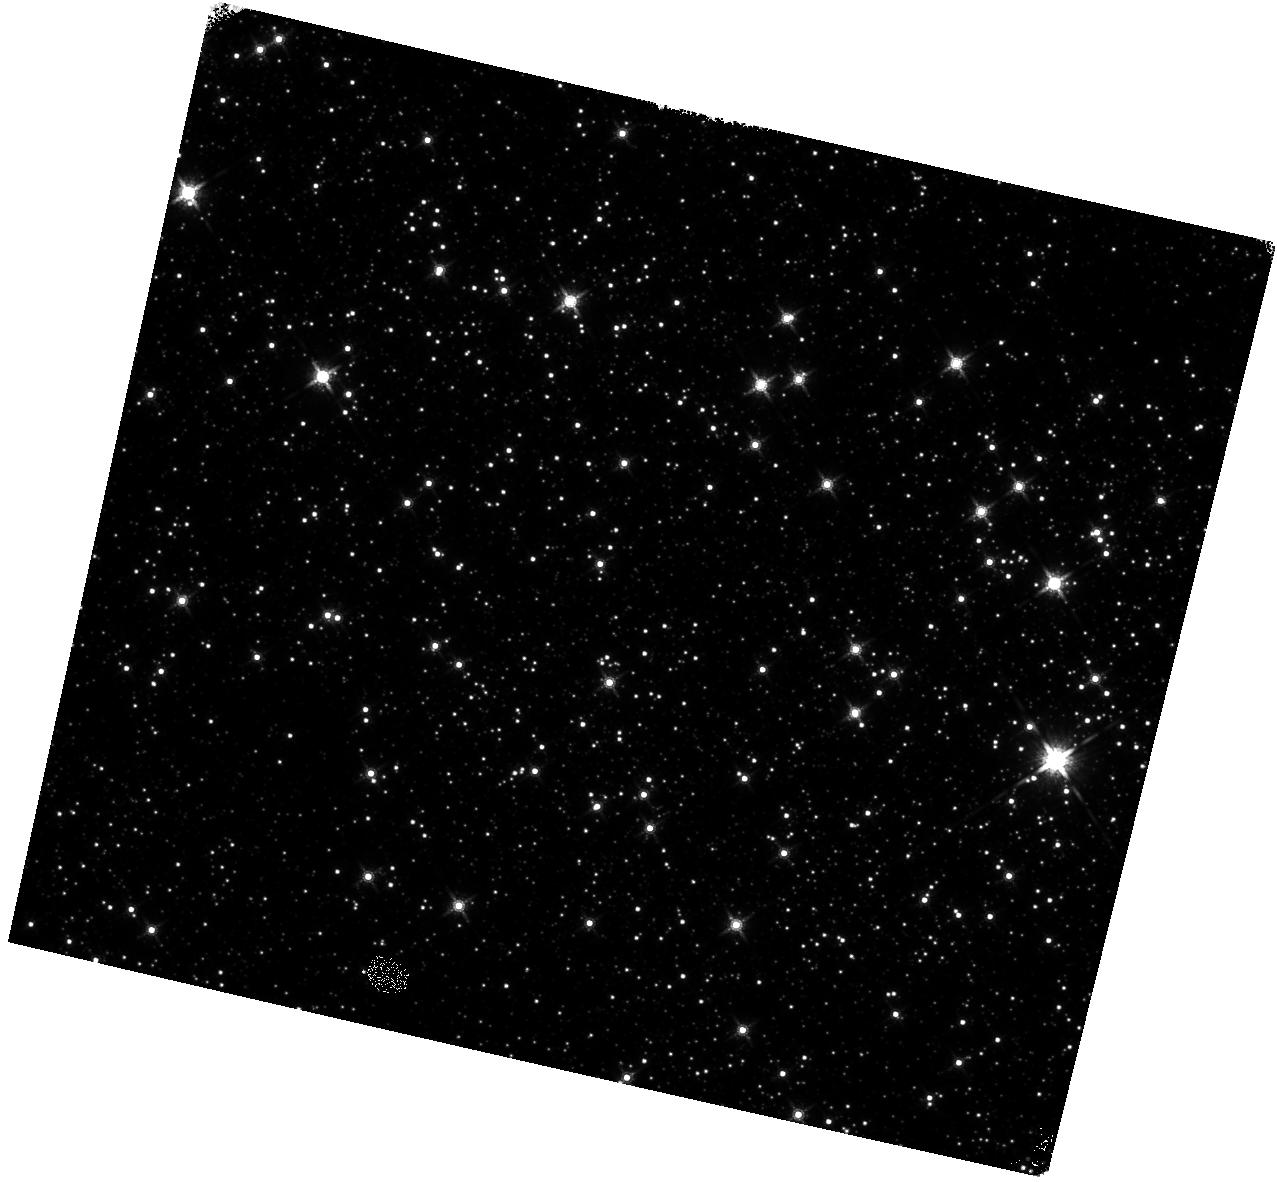
Target: SGR-1833-0832. Instrument: WFC3/IR. Filter: F160W. Exposure: 15 min. Observation ID: hst_15348_17_wfc3_ir_f160w_idma17

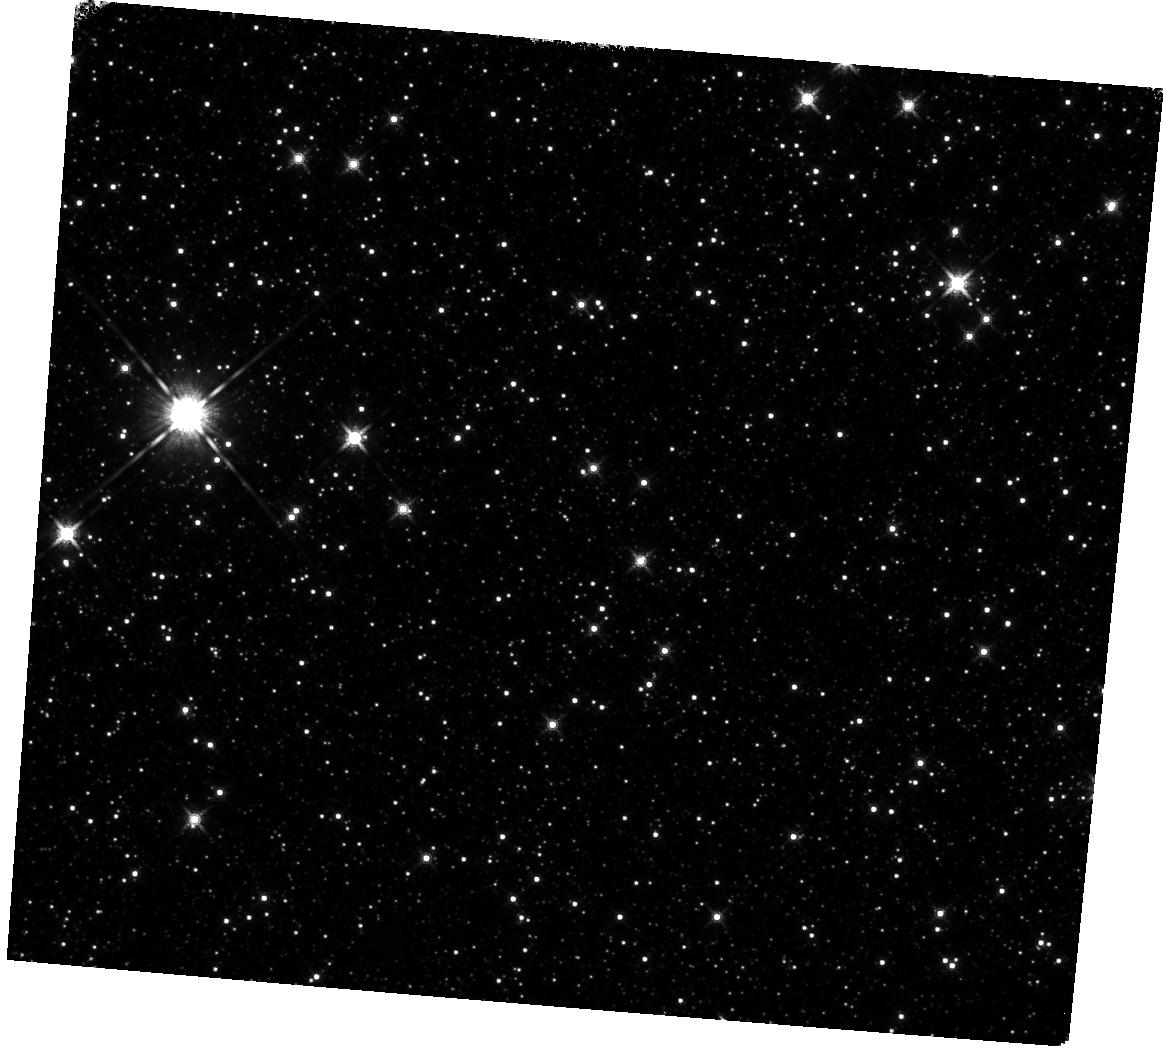
Target: SWIFT-J1822.3-1606. Instrument: WFC3/IR. Filter: F160W. Exposure: 10 min. Observation ID: hst_15348_16_wfc3_ir_f160w_idma16

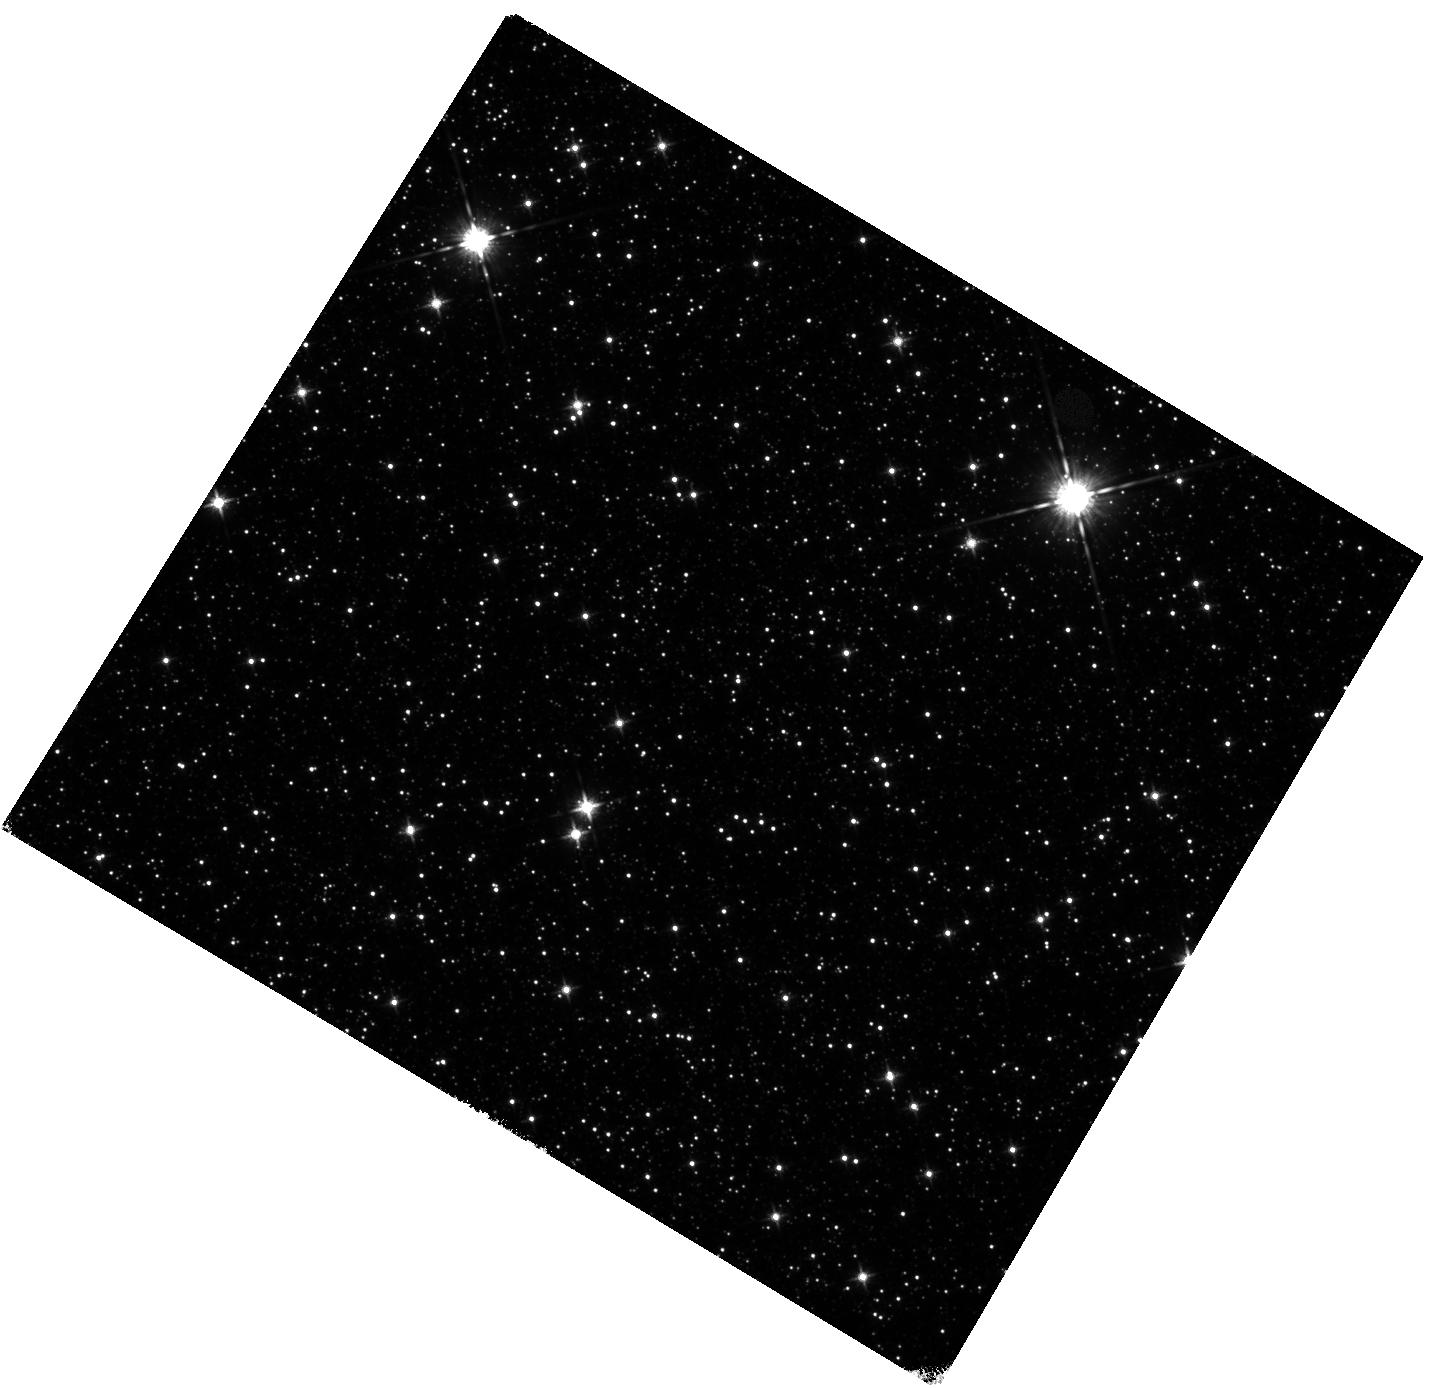
Target: CXOIJ171405.7-381031. Instrument: WFC3/IR. Filter: F125W. Exposure: 15 min. Observation ID: hst_15348_12_wfc3_ir_f125w_idma12

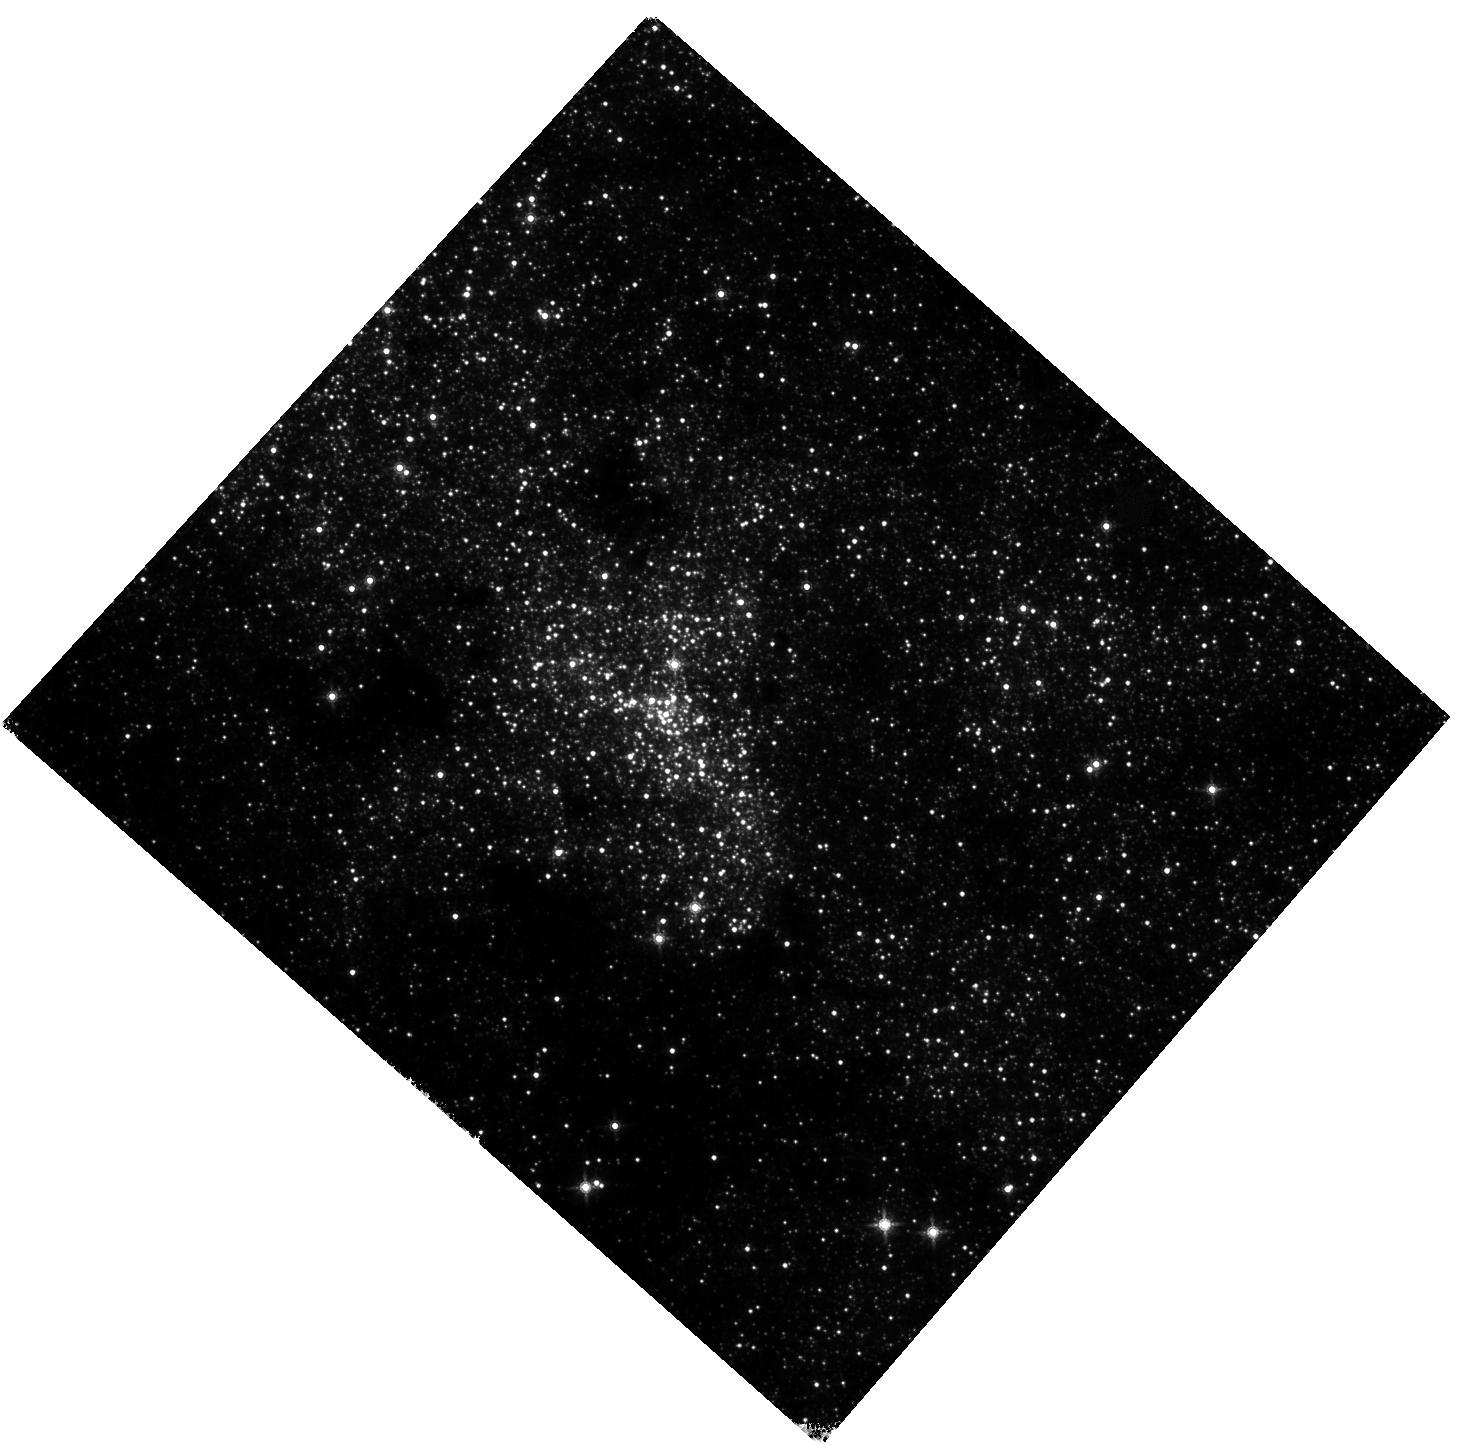
Target: SGR-1745-29. Instrument: WFC3/IR. Filter: F160W. Exposure: 15 min. Observation ID: hst_15348_13_wfc3_ir_f160w_idma13

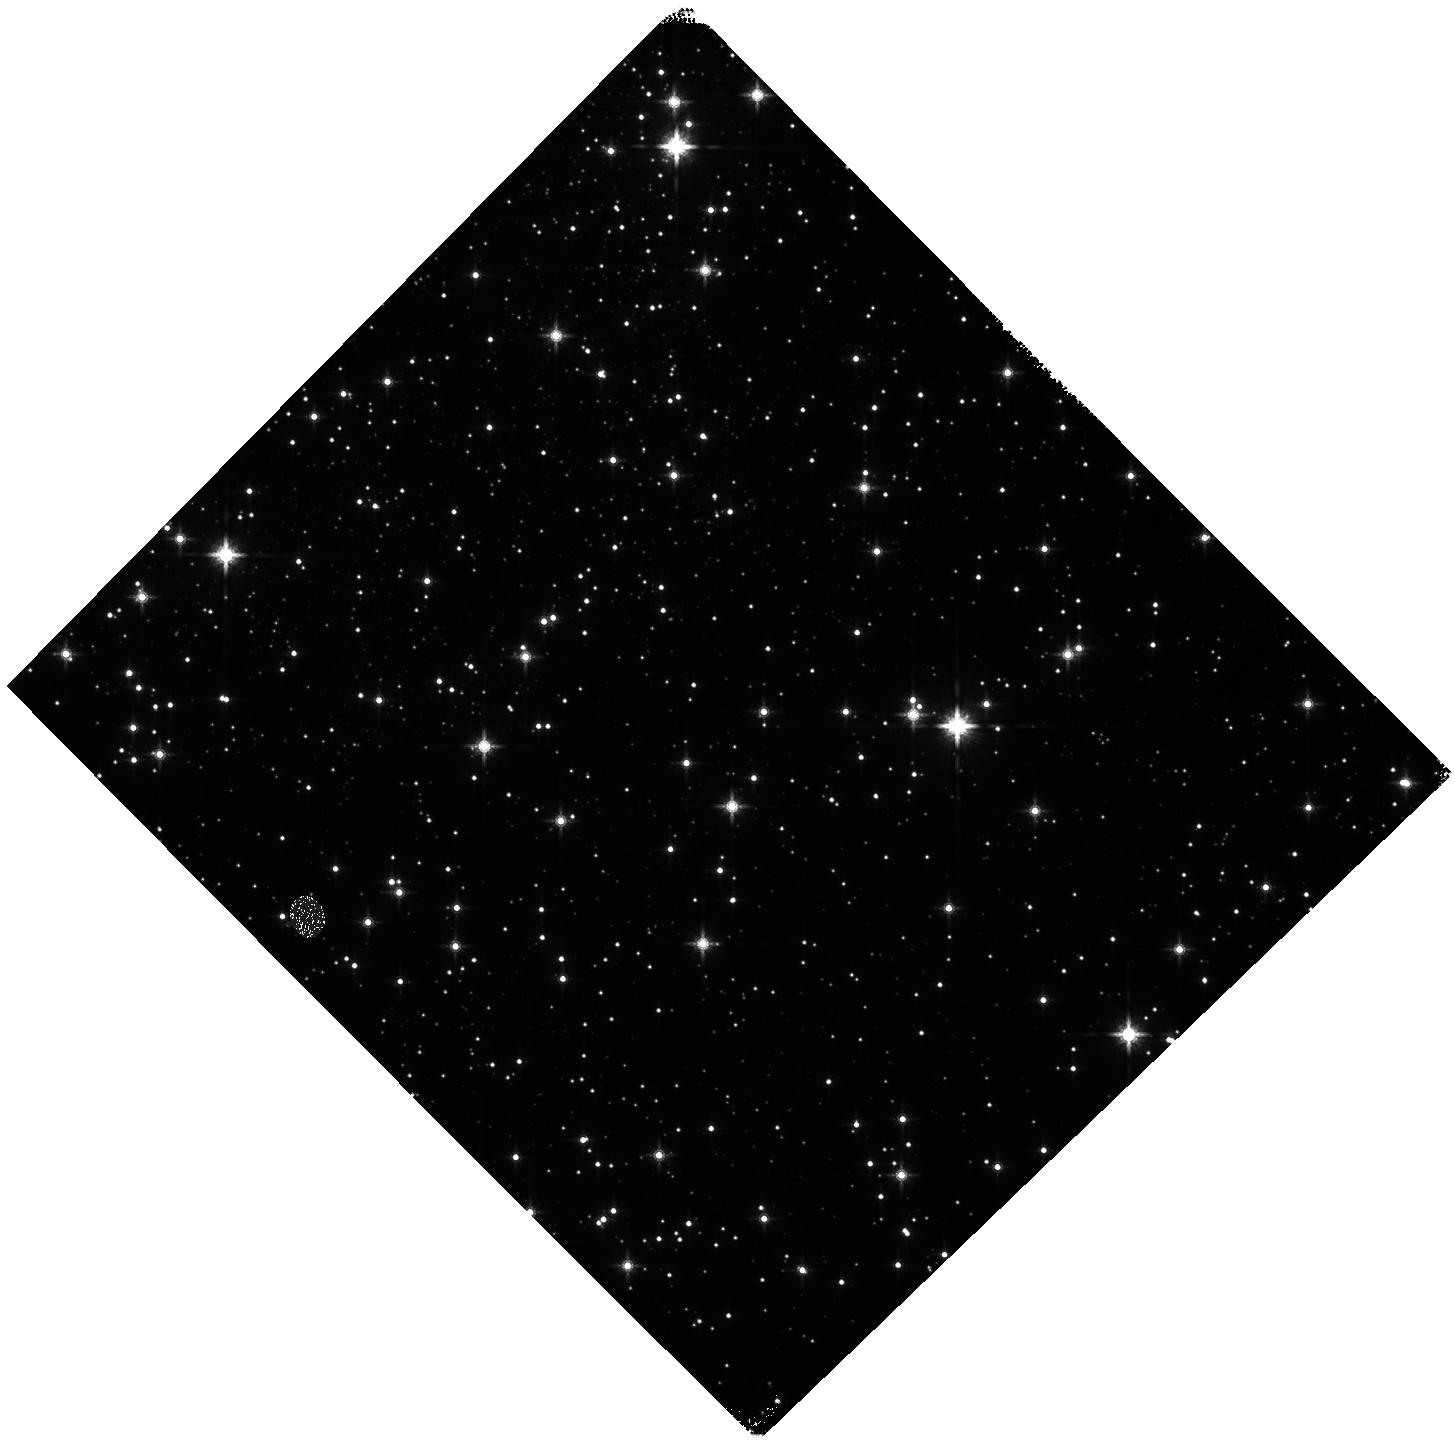
Target: XTE-J1810-197. Instrument: WFC3/IR. Filter: F160W. Exposure: 15 min. Observation ID: hst_15348_15_wfc3_ir_f160w_idma15

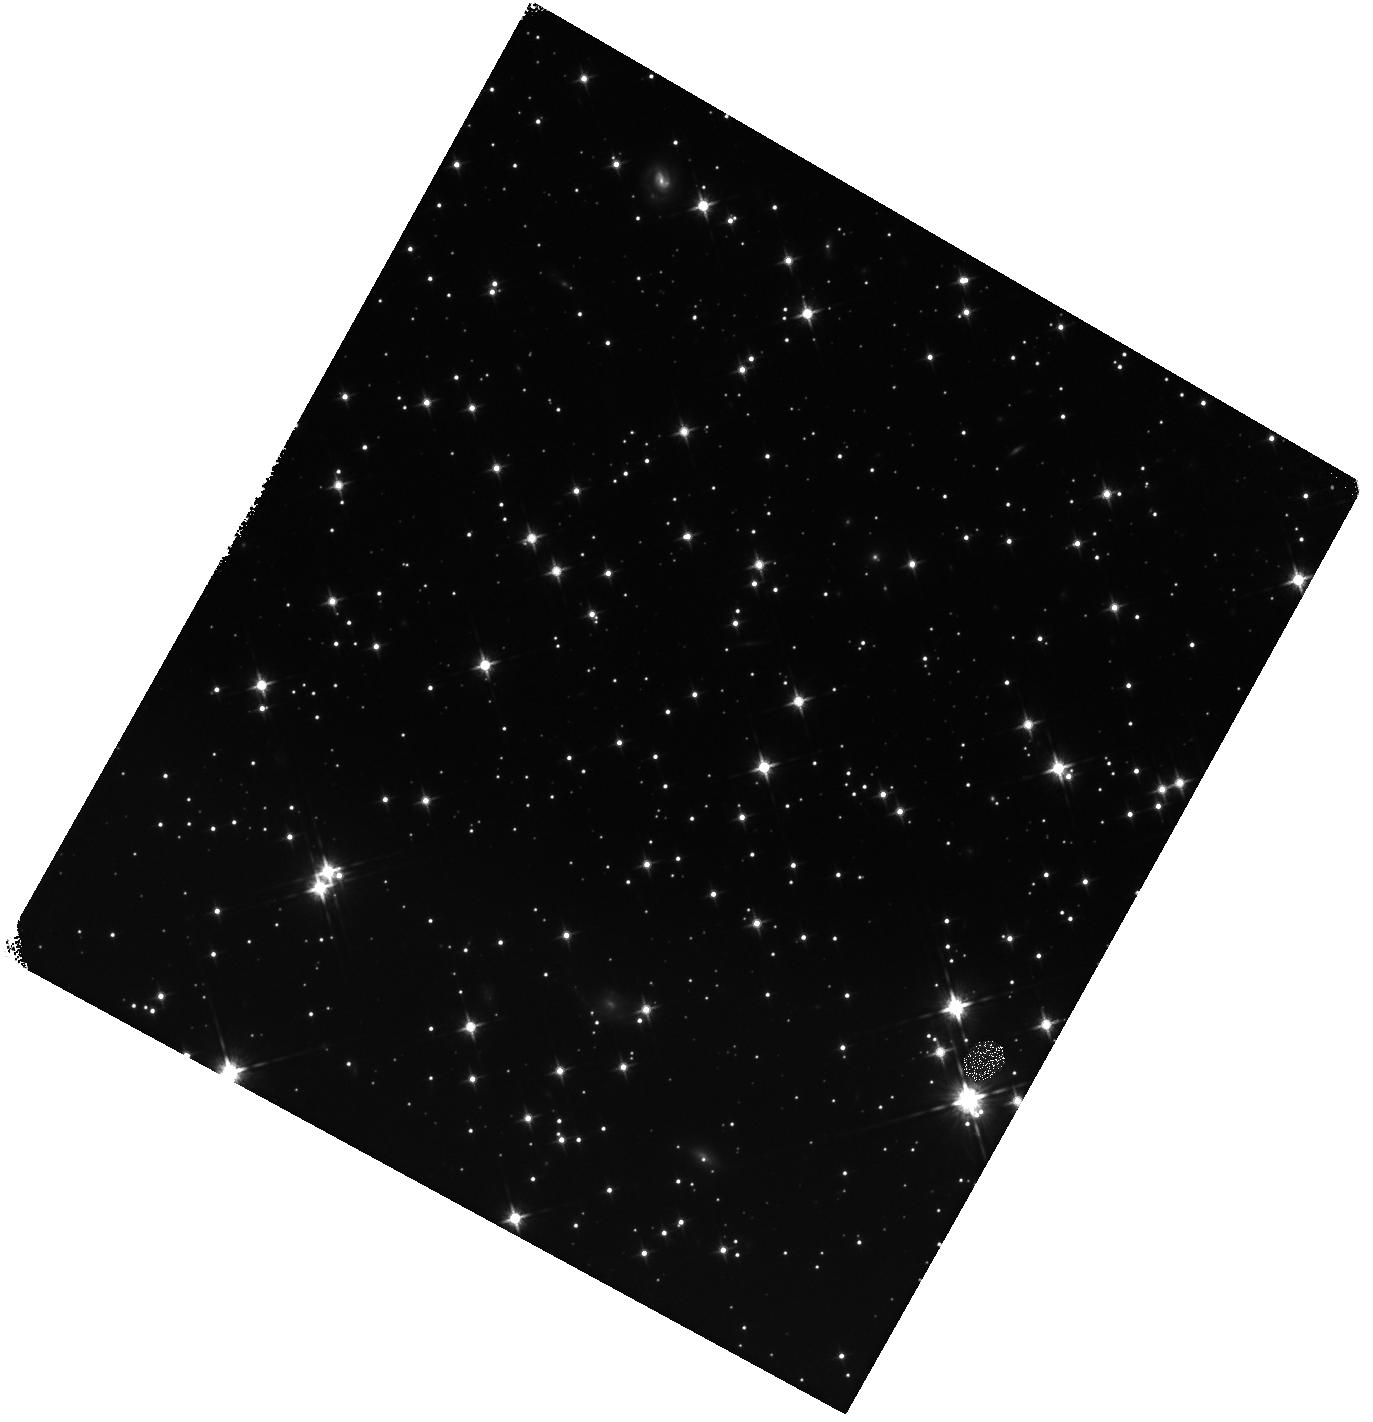
Target: 1E-2259+586. Instrument: WFC3/IR. Filter: F125W. Exposure: 10 min. Observation ID: hst_15348_23_wfc3_ir_f125w_idma23

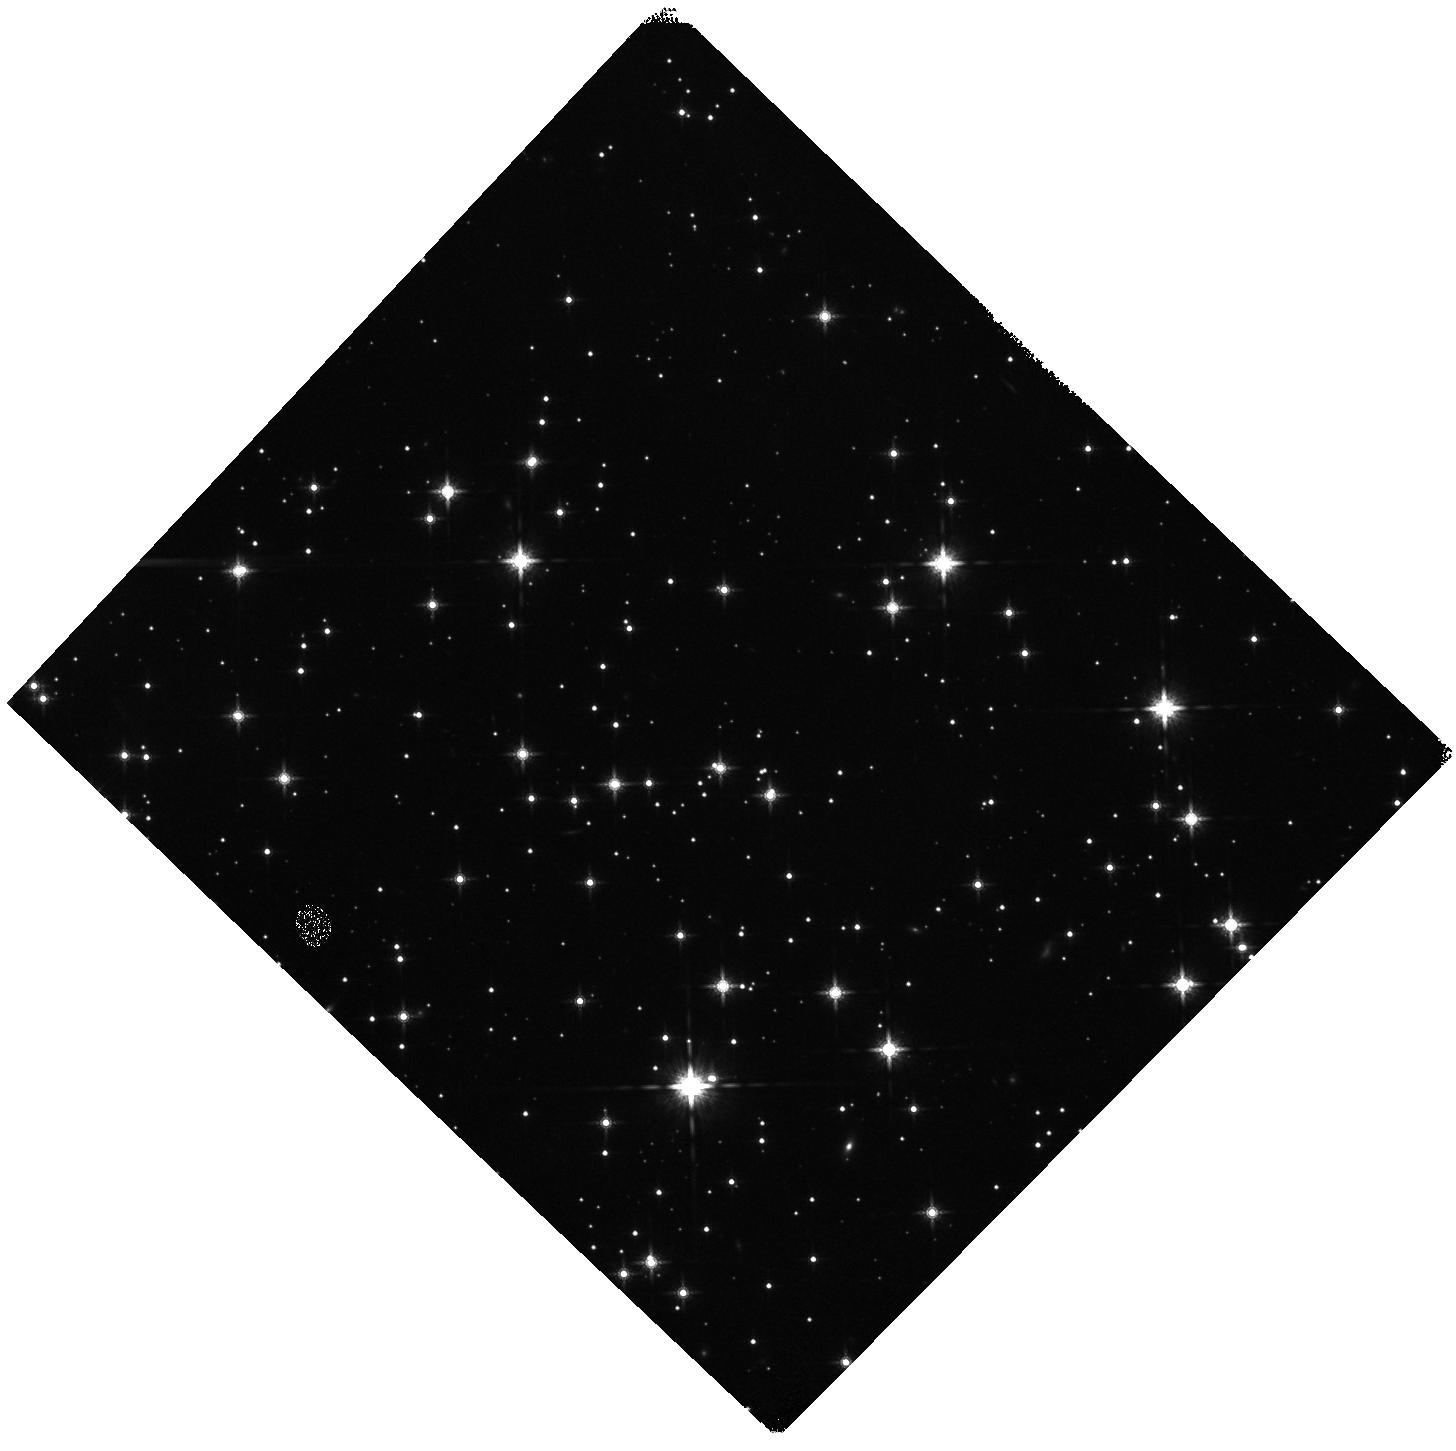
Target: 4U-0142+61. Instrument: WFC3/IR. Filter: F160W. Exposure: 10 min. Observation ID: hst_15348_02_wfc3_ir_f160w_idma02

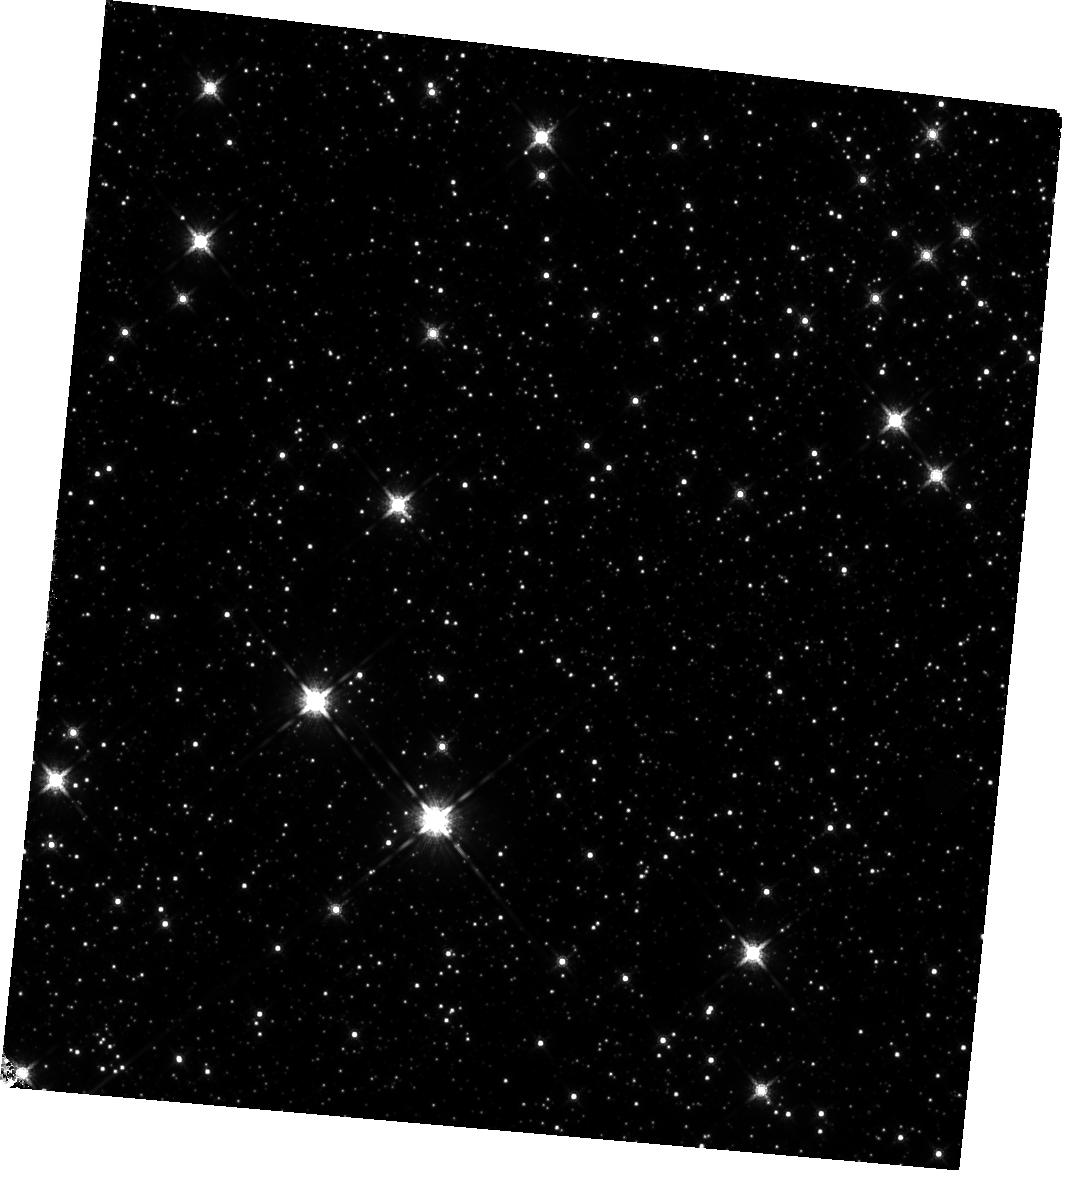
Target: 3XMM-J185246.6+003317. Instrument: WFC3/IR. Filter: F160W. Exposure: 15 min. Observation ID: hst_15348_20_wfc3_ir_f160w_idma20

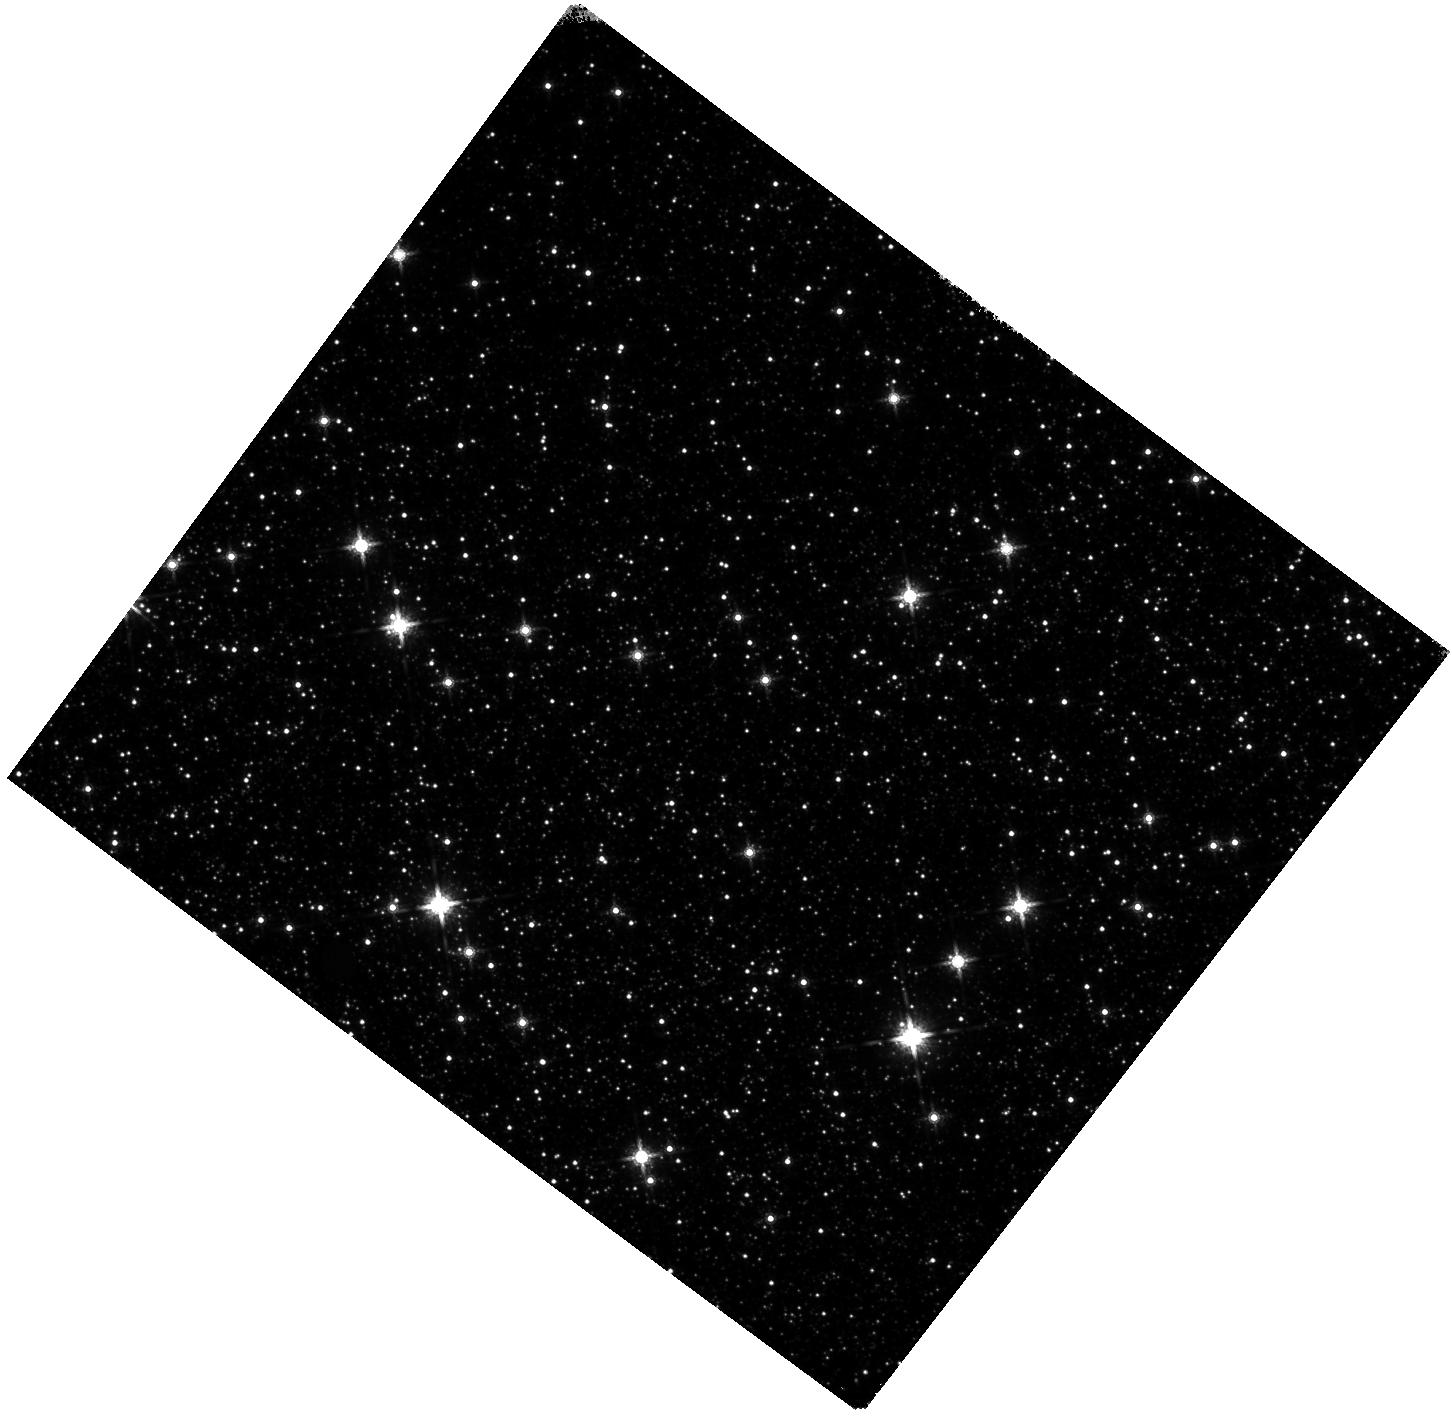
Target: AX-J1818.8-1559. Instrument: WFC3/IR. Filter: F160W. Exposure: 15 min. Observation ID: hst_15348_25_wfc3_ir_f160w_idma25

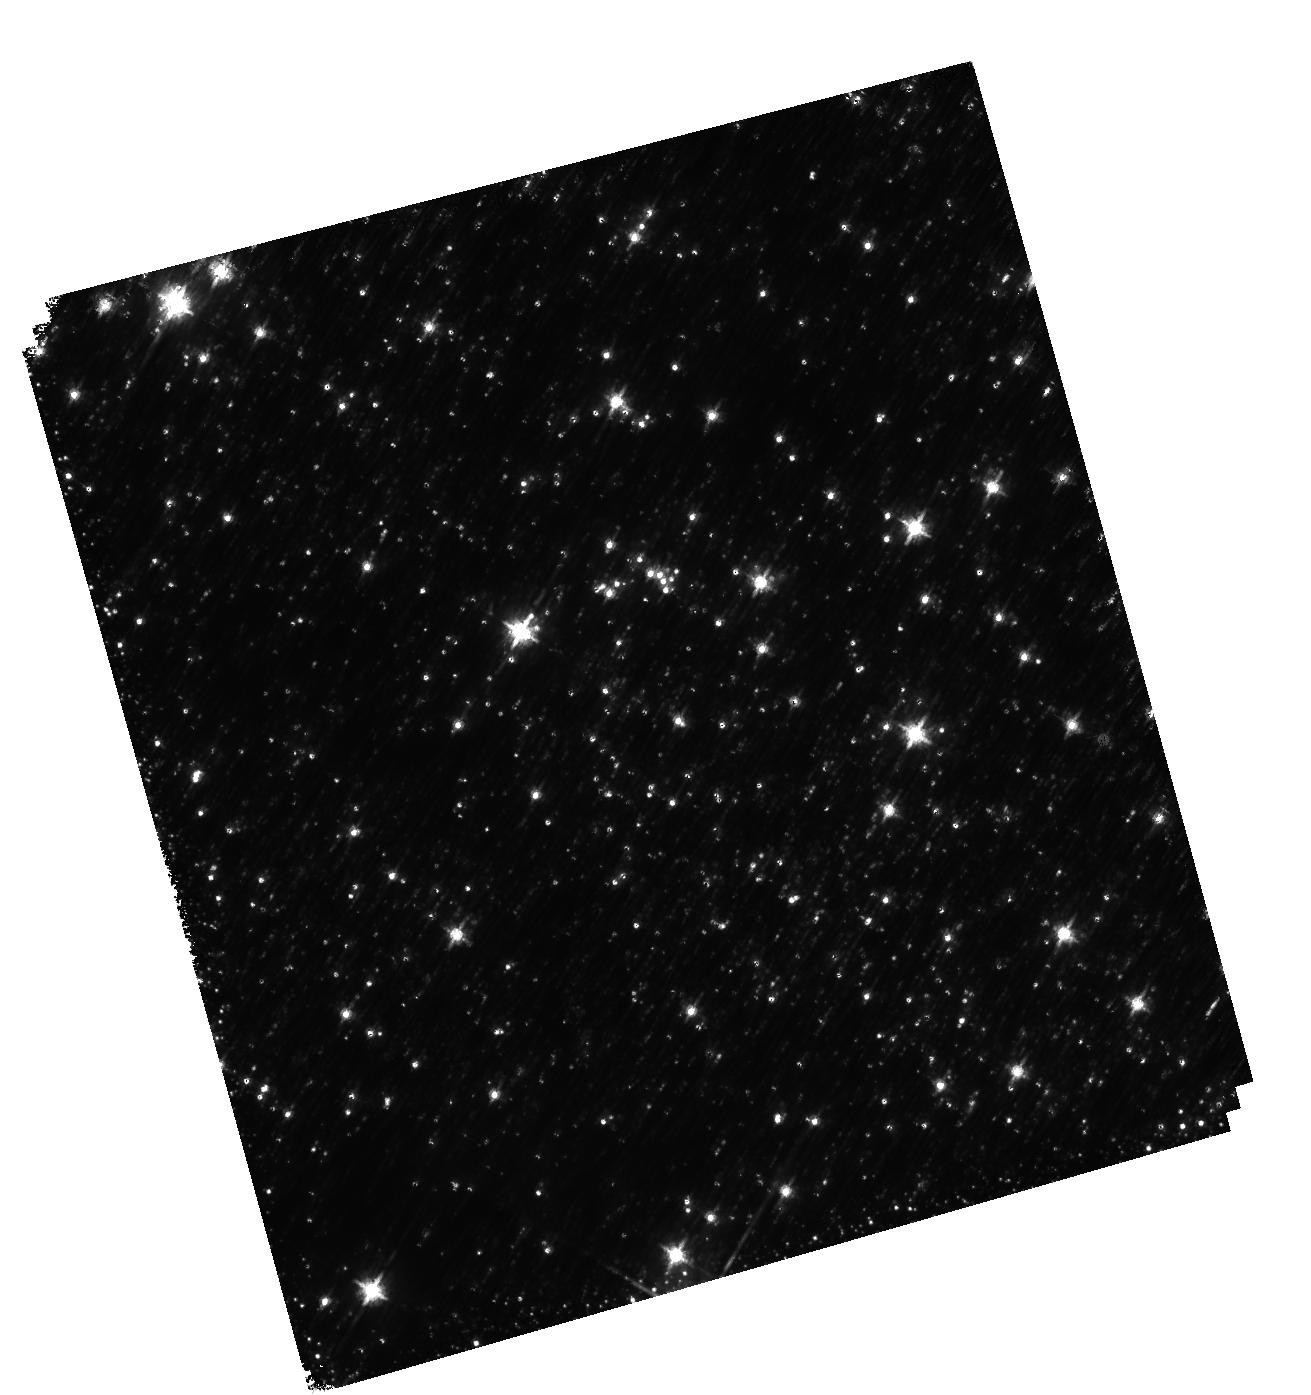
Target: SGR1806-20. Instrument: WFC3/IR. Filter: F160W. Exposure: 10 min. Observation ID: hst_15348_14_wfc3_ir_f160w_idma14

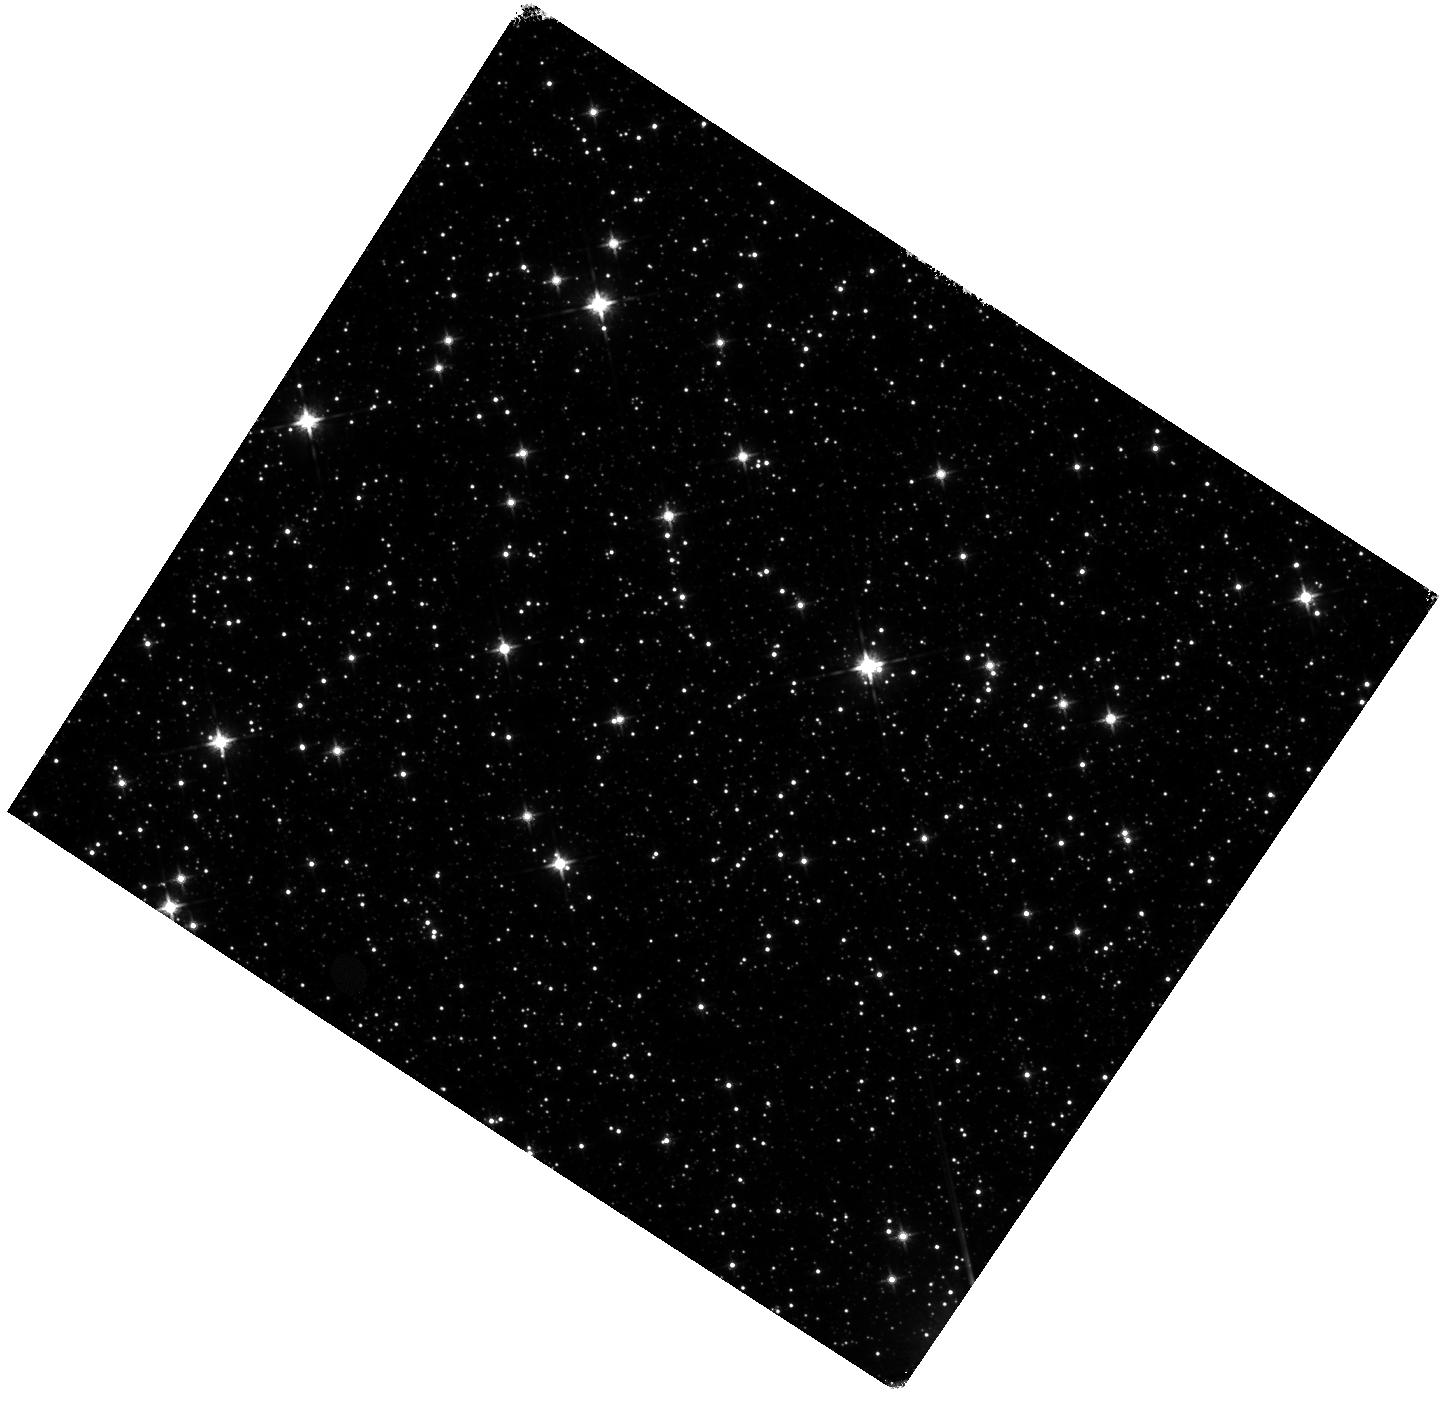
Target: 1RXS-J170849.0-400910. Instrument: WFC3/IR. Filter: F125W. Exposure: 15 min. Observation ID: hst_15348_11_wfc3_ir_f125w_idma11

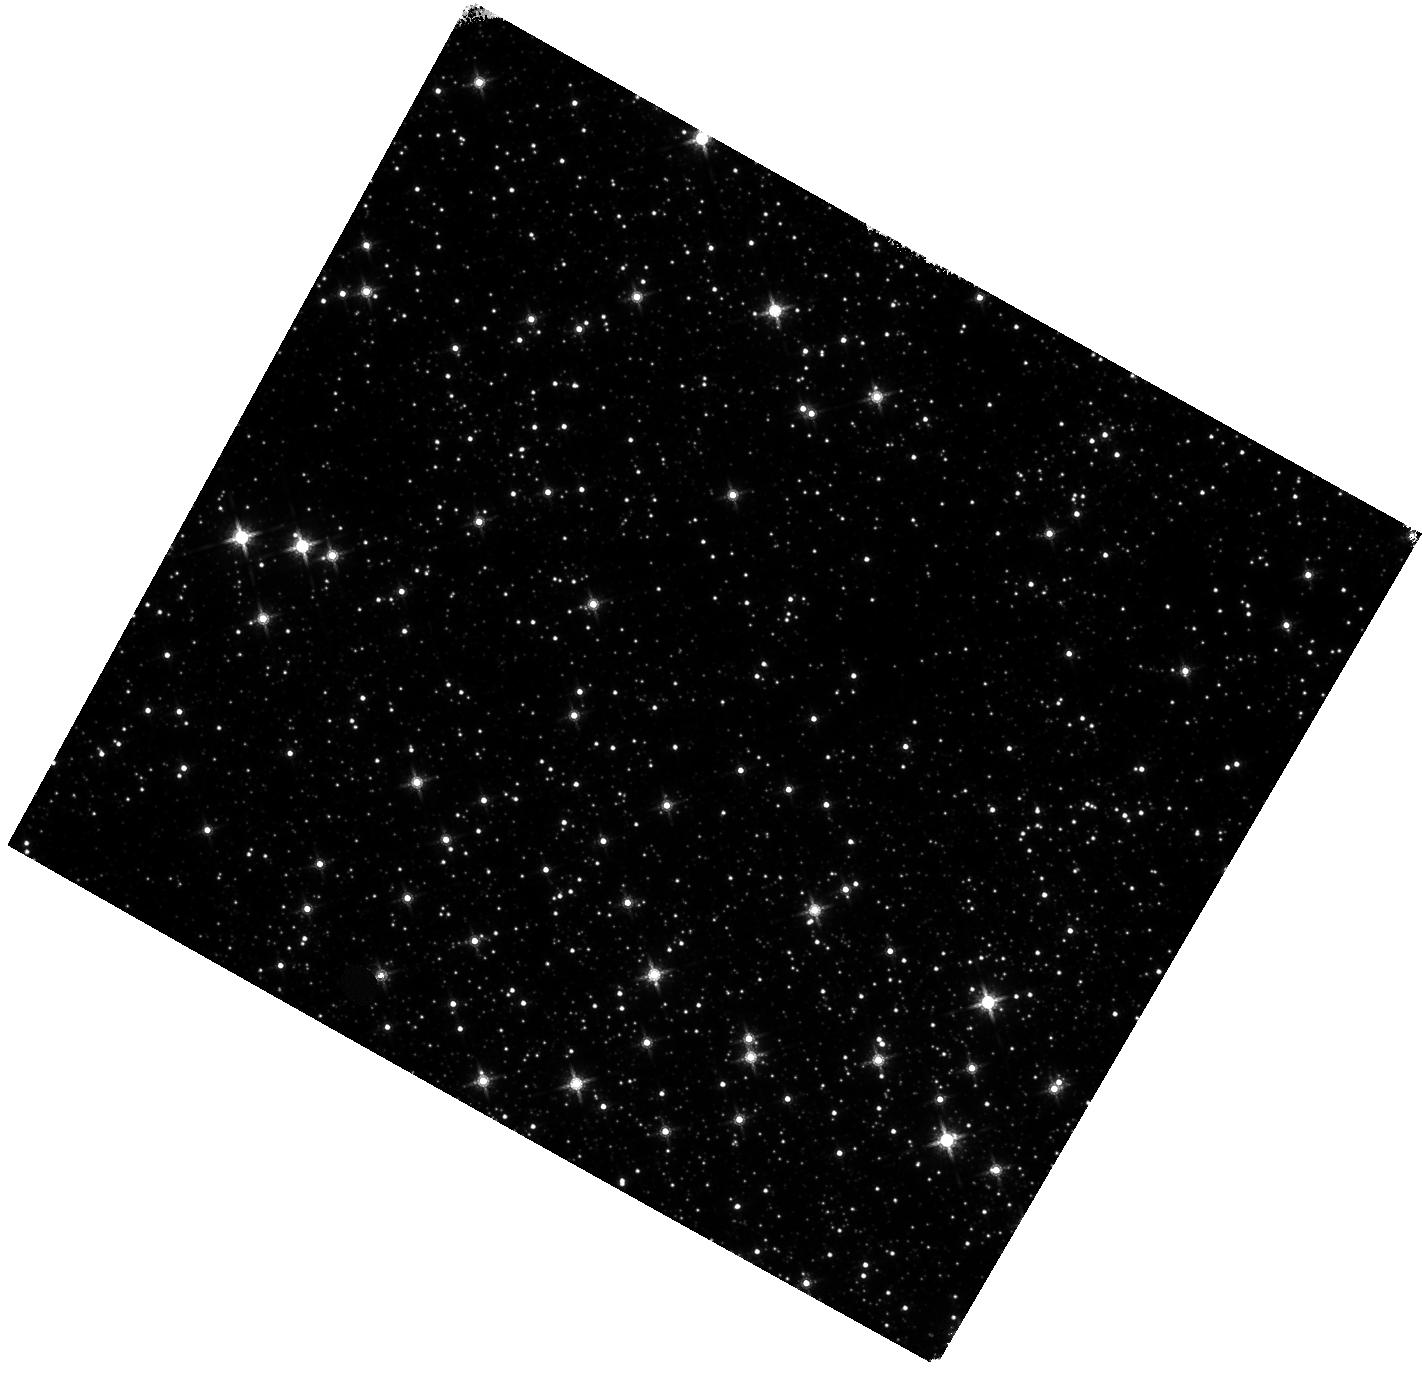
Target: 1E-1547.0-5408. Instrument: WFC3/IR. Filter: F160W. Exposure: 15 min. Observation ID: hst_15348_07_wfc3_ir_f160w_idma07

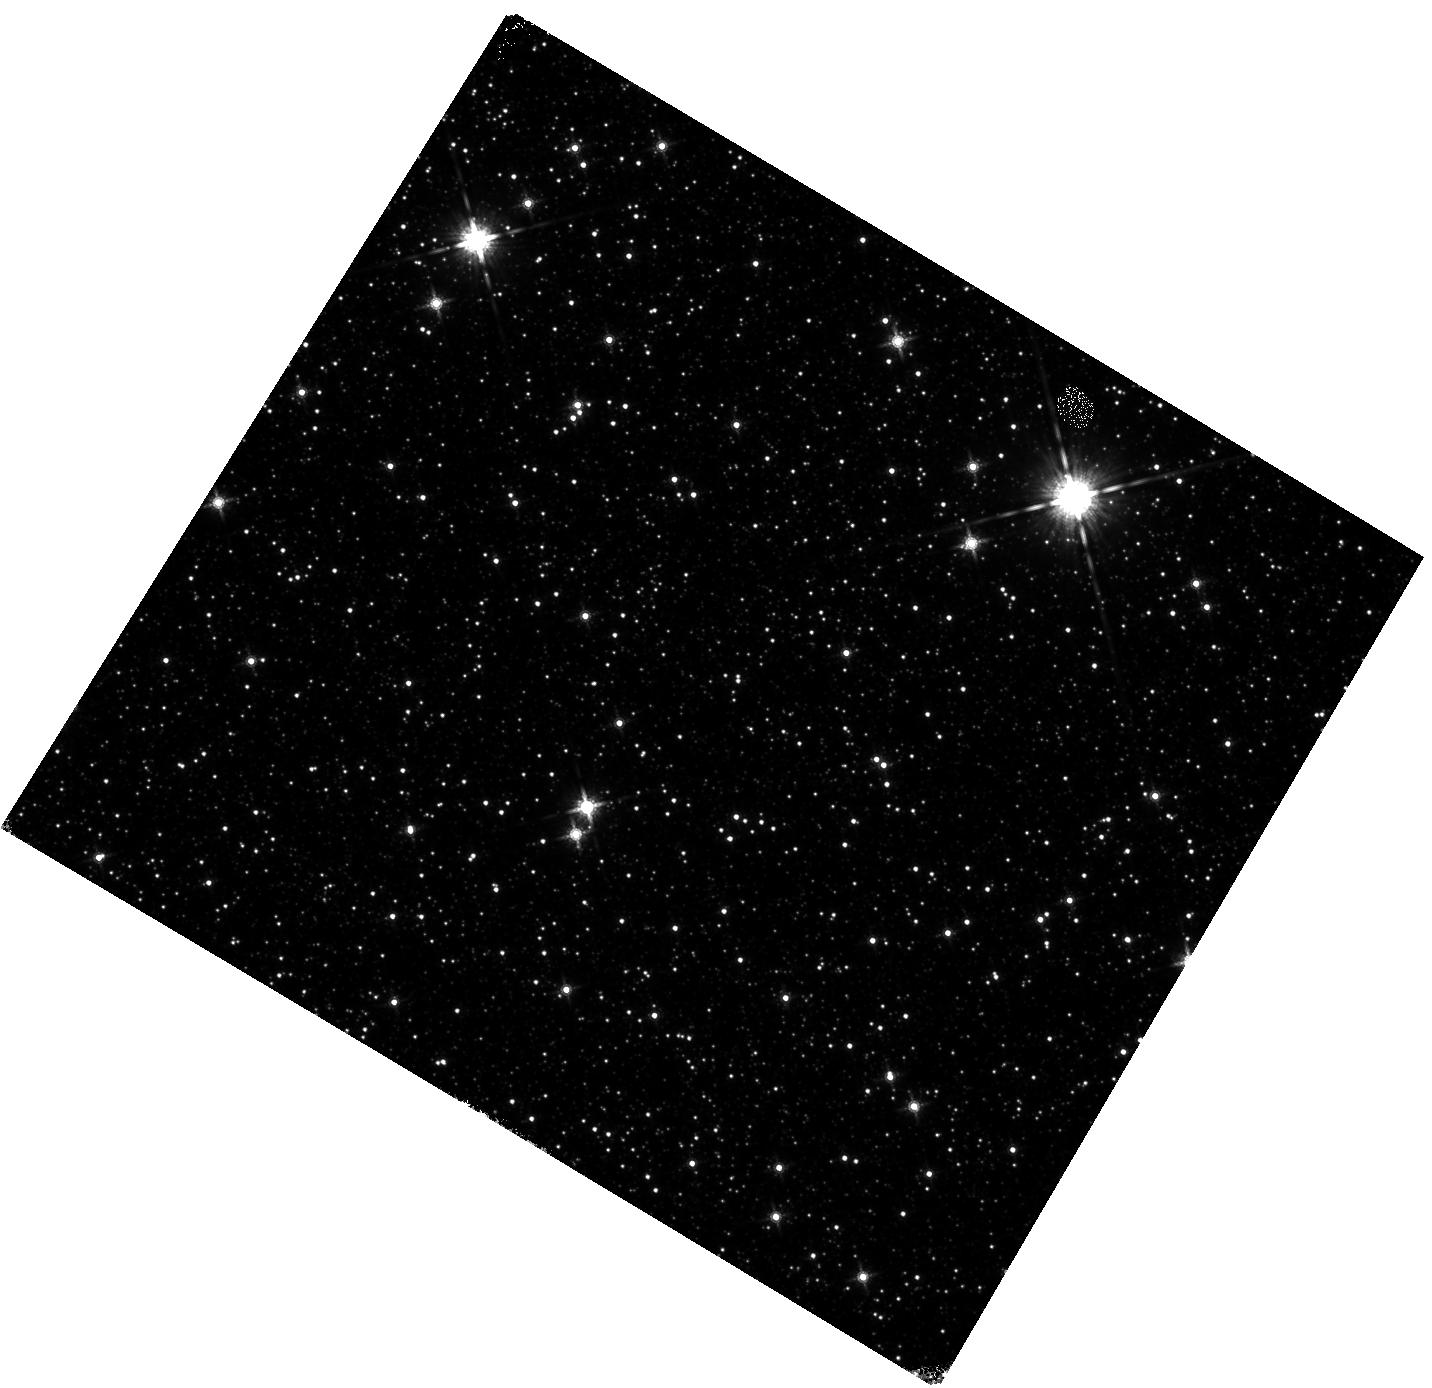
Target: CXOIJ171405.7-381031. Instrument: WFC3/IR. Filter: F160W. Exposure: 15 min. Observation ID: hst_15348_12_wfc3_ir_f160w_idma12

The counterparts and environments of magnetars (PI: Levan, Andrew James)

We request a series of SNAPSHOT observations of the locations of highly magnetic neutron stars -- so called magnetars. Our multicolour observations, in tandem with extant sub-arcsecond localisations from Chandra, will enable the unambiguous identification of a sample of magnetar counterparts for the first time, while also providing an unparalleled view of the magnetar environment. Once found these magnetar counterparts will provide unique insights into magnetar emission mechanisms, pinpoint the stellar clusters of their birth, enable long term proper motions that will allow the dynamics (e.g. kicks) of magnetars to be compared to normal pulsars, and provide targets for JWST spectroscopy, underpinning the next decade of efforts to understand these extreme neutron stars, their origin and their roles as central engines in many of the most powerful explosions in the Universe.